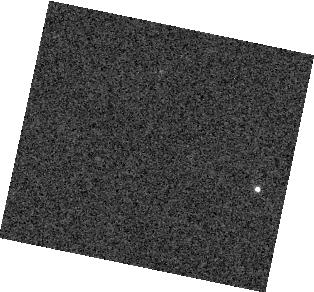
Target: 2M2228. Instrument: WFC3/IR. Filter: F132N. Exposure: 1 min. Observation ID: hst_13176_04_wfc3_ir_f132n_ic6g04

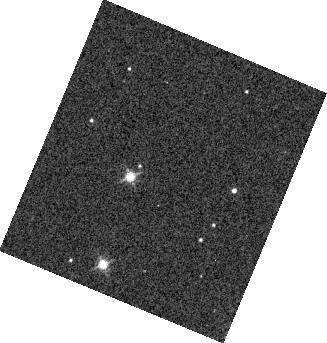
Target: 2M1821. Instrument: WFC3/IR. Filter: F132N. Exposure: 1 min. Observation ID: hst_13176_05_wfc3_ir_f132n_ic6g05

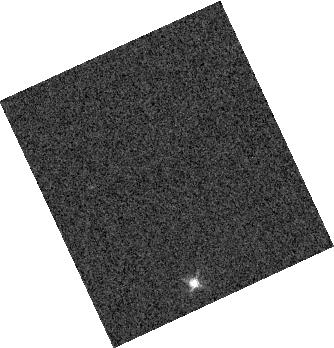
Target: SIMP0136. Instrument: WFC3/IR. Filter: F132N. Exposure: 1 min. Observation ID: hst_13176_01_wfc3_ir_f132n_ic6g01

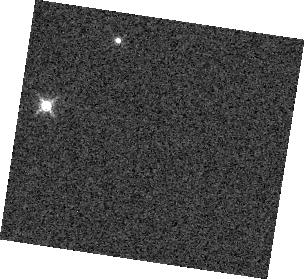
Target: 2M1507. Instrument: WFC3/IR. Filter: F132N. Exposure: 1 min. Observation ID: hst_13176_08_wfc3_ir_f132n_ic6g08

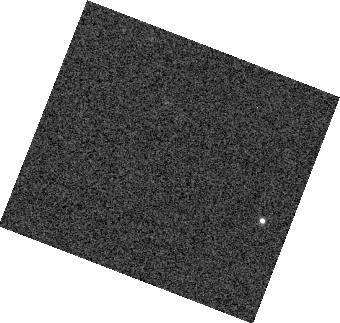
Target: 2M2228. Instrument: WFC3/IR. Filter: F132N. Exposure: 1 min. Observation ID: hst_13176_03_wfc3_ir_f132n_ic6g03

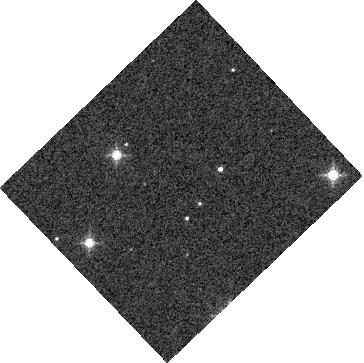
Target: 2M1821. Instrument: WFC3/IR. Filter: F132N. Exposure: 1 min. Observation ID: hst_13176_06_wfc3_ir_f132n_ic6g06

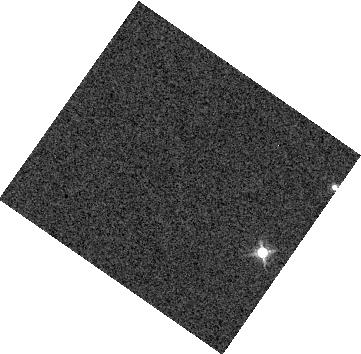
Target: 2M1507. Instrument: WFC3/IR. Filter: F132N. Exposure: 1 min. Observation ID: hst_13176_07_wfc3_ir_f132n_ic6g07

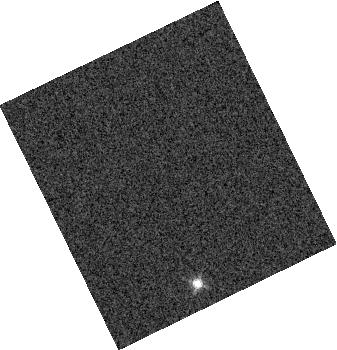
Target: SIMP0136. Instrument: WFC3/IR. Filter: F132N. Exposure: 1 min. Observation ID: hst_13176_02_wfc3_ir_f132n_ic6g02

Extrasolar Storms: The Physics and Chemistry of Evolving Cloud Structures in Brown Dwarf Atmospheres (PI: Apai, Daniel)

Condensate clouds pose the most significant challenge to the understanding of ultracool atmospheres of brown dwarfs and giant exoplanets. In three ongoing Spitzer programs we have taken advantage of Spitzer's ability to obtain high-cadence uninterrupted observations to pioneer a new technique, rotational phase mapping, and successfully explored the properties of cloud covers in ~50 brown dwarfs. Among other exciting results we found that most brown dwarfs possess heterogeneous cloud cover, often with complex surface structures. Perhaps the most perplexing behavior seen in our surveys is light curve evolution on timescales as short as 5 hours and as long as a year. This unexpected behavior offers a unique opportunity to explore the dynamics of cloud layers, but requires multi-epoch data sets. We propose here to follow up a representative set of varying brown dwarfs via multi-epoch Spitzer and HST phase mapping to carry out the first quantitative exploration of cloud cover evolution. The proposed study will establish the first time-resolved multi-wavelength light curve library for brown dwarfs. Spitzer uniquely offers precise 3-5 micron photometry and continuous coverage that allow us to detect cloud structures a fraction of the size of the Great Red Spot on Jupiter in our targets. Combined with HST grism spectroscopy during a subset of the Spitzer observations, the Spitzer phase maps will allow us to disentangle the effects of cloud formation, differential rotation, large-scale rainout and dispersal of clouds. As different wavelengths probe different pressures and different rotational phases probe different latitudes we will be able to explore the two or even three-dimensional structure of the atmospheres. We will also constrain the dynamical and radiative timescales for brown dwarfs and compare these to theoretical predictions to identify the underlying atmospheric dynamics. This program will leave a unique legacy that will propel studies of ultracool atmosphere studies into a new era.